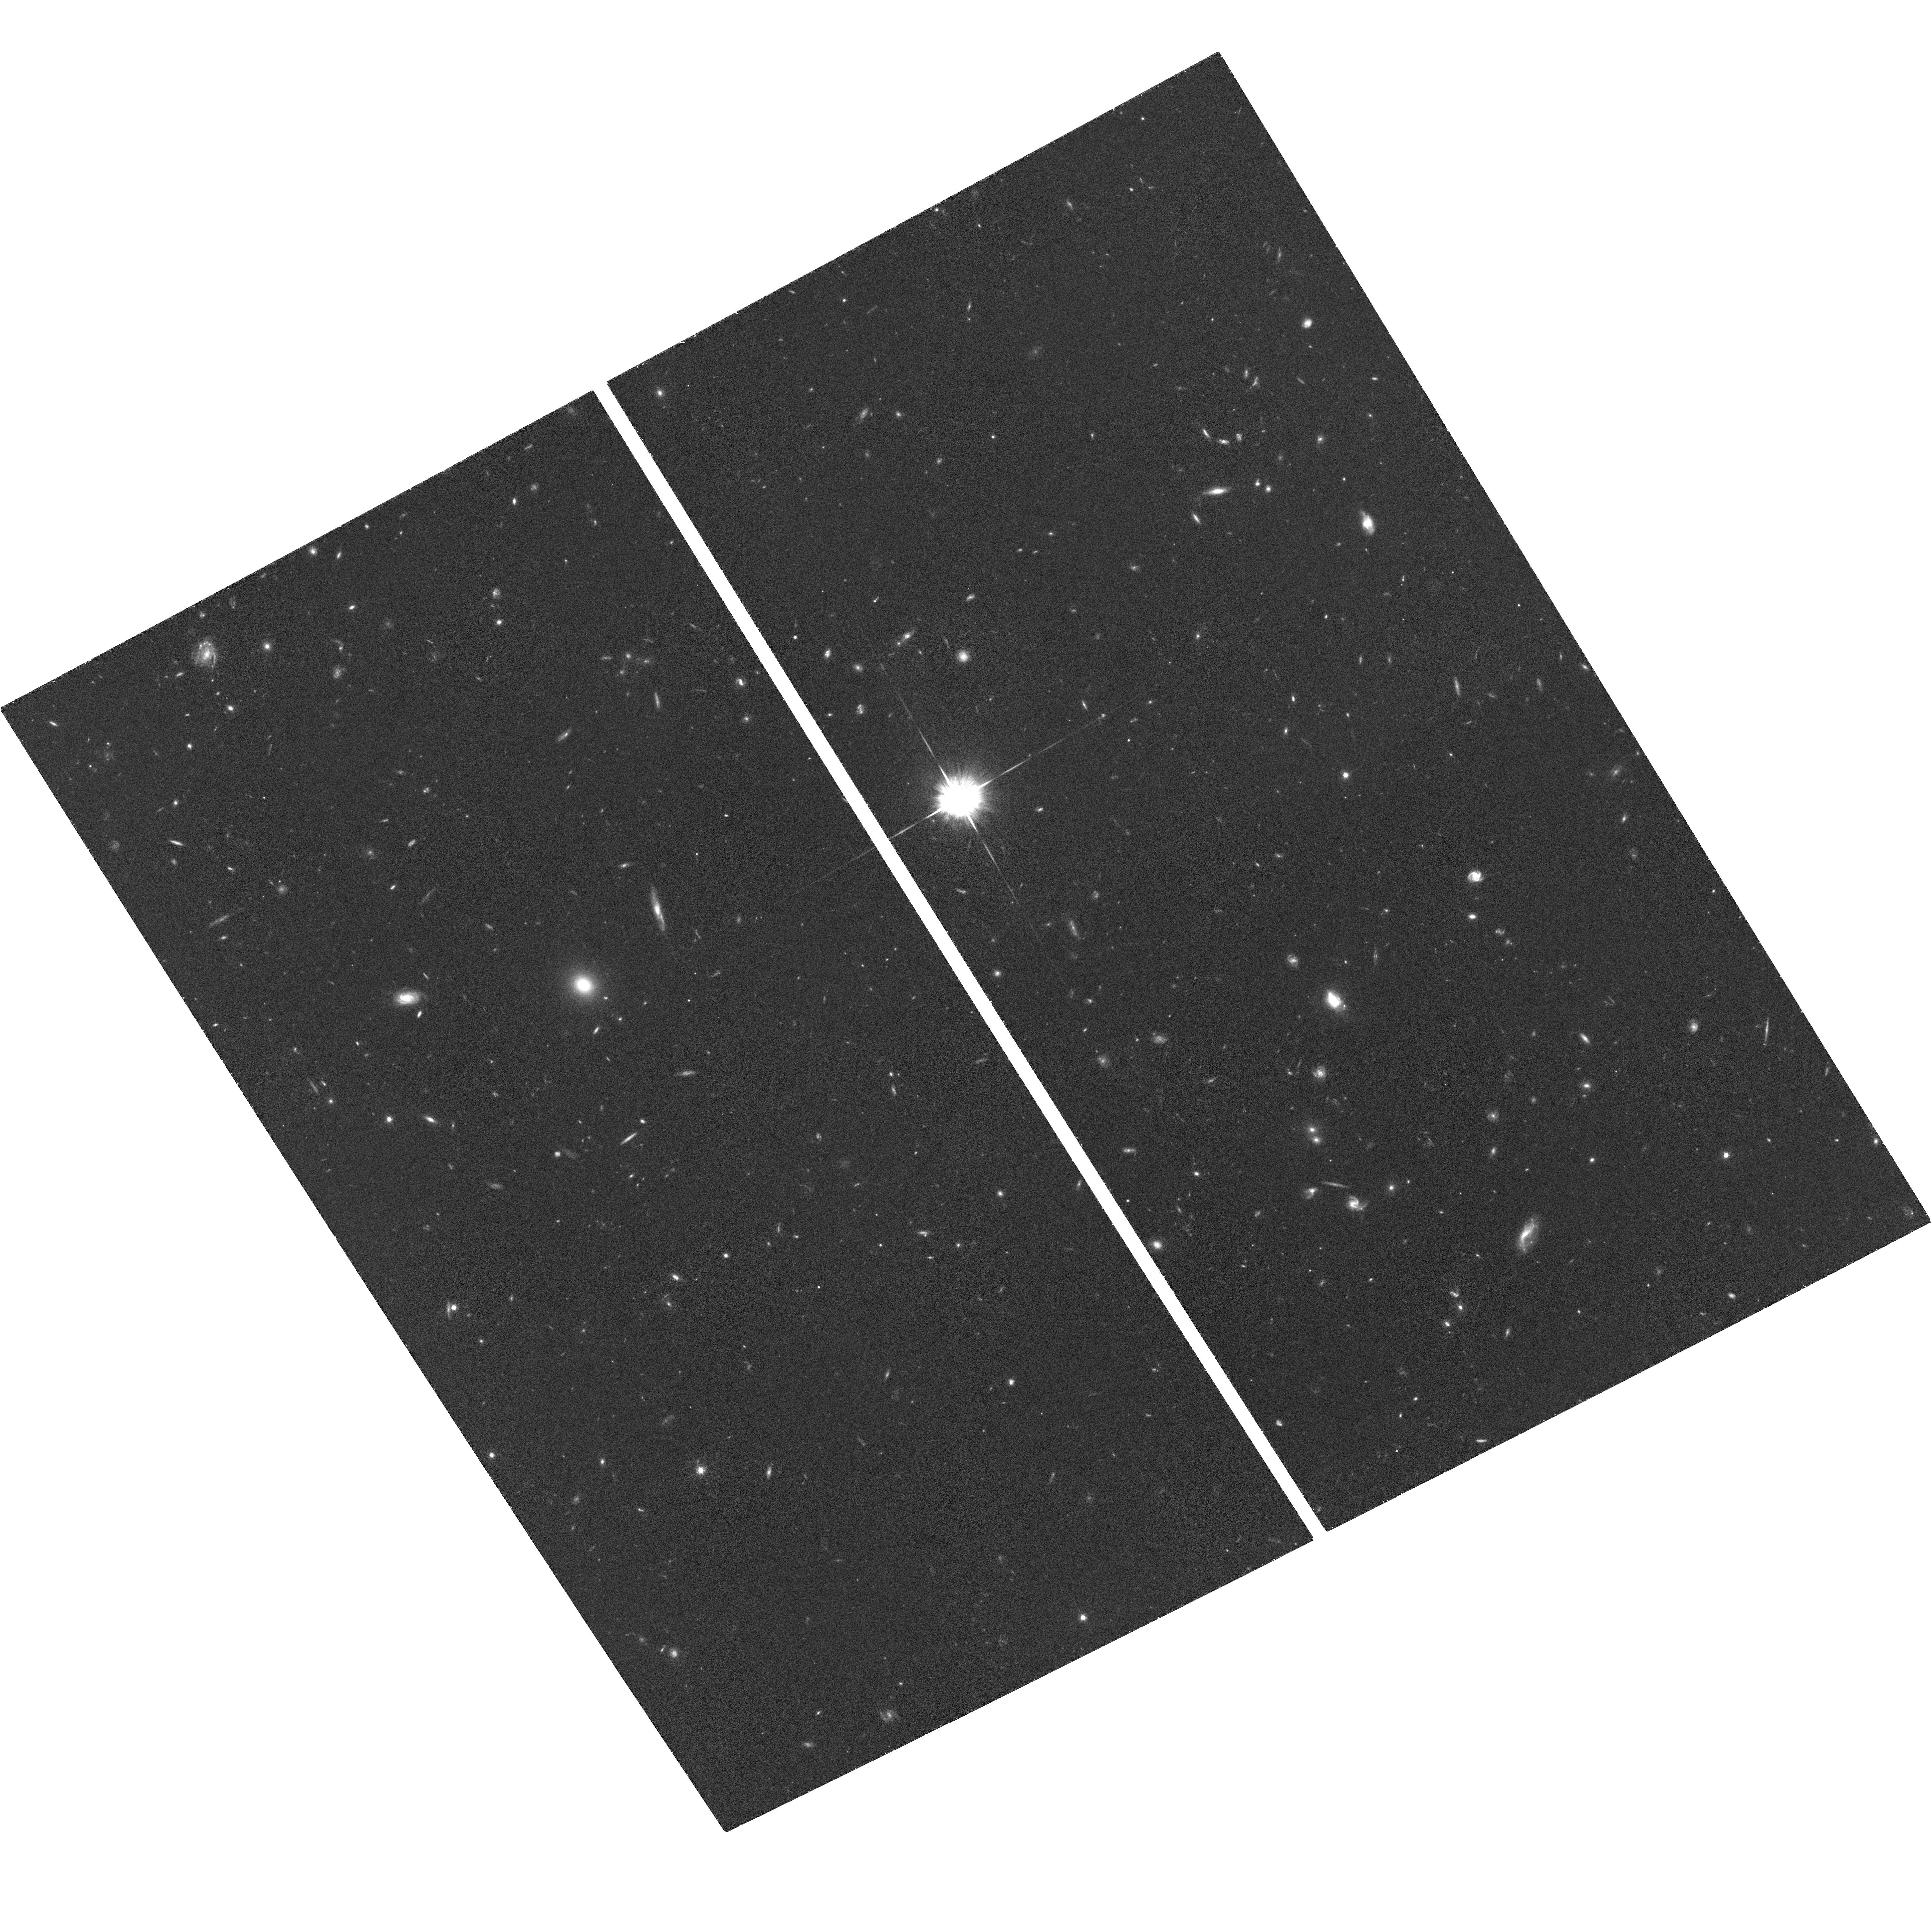
Target: GRB050416A. Instrument: ACS/WFC. Filter: F775W. Exposure: 55 min. Observation ID: hst_10135_06_acs_wfc_f775w_j93y06

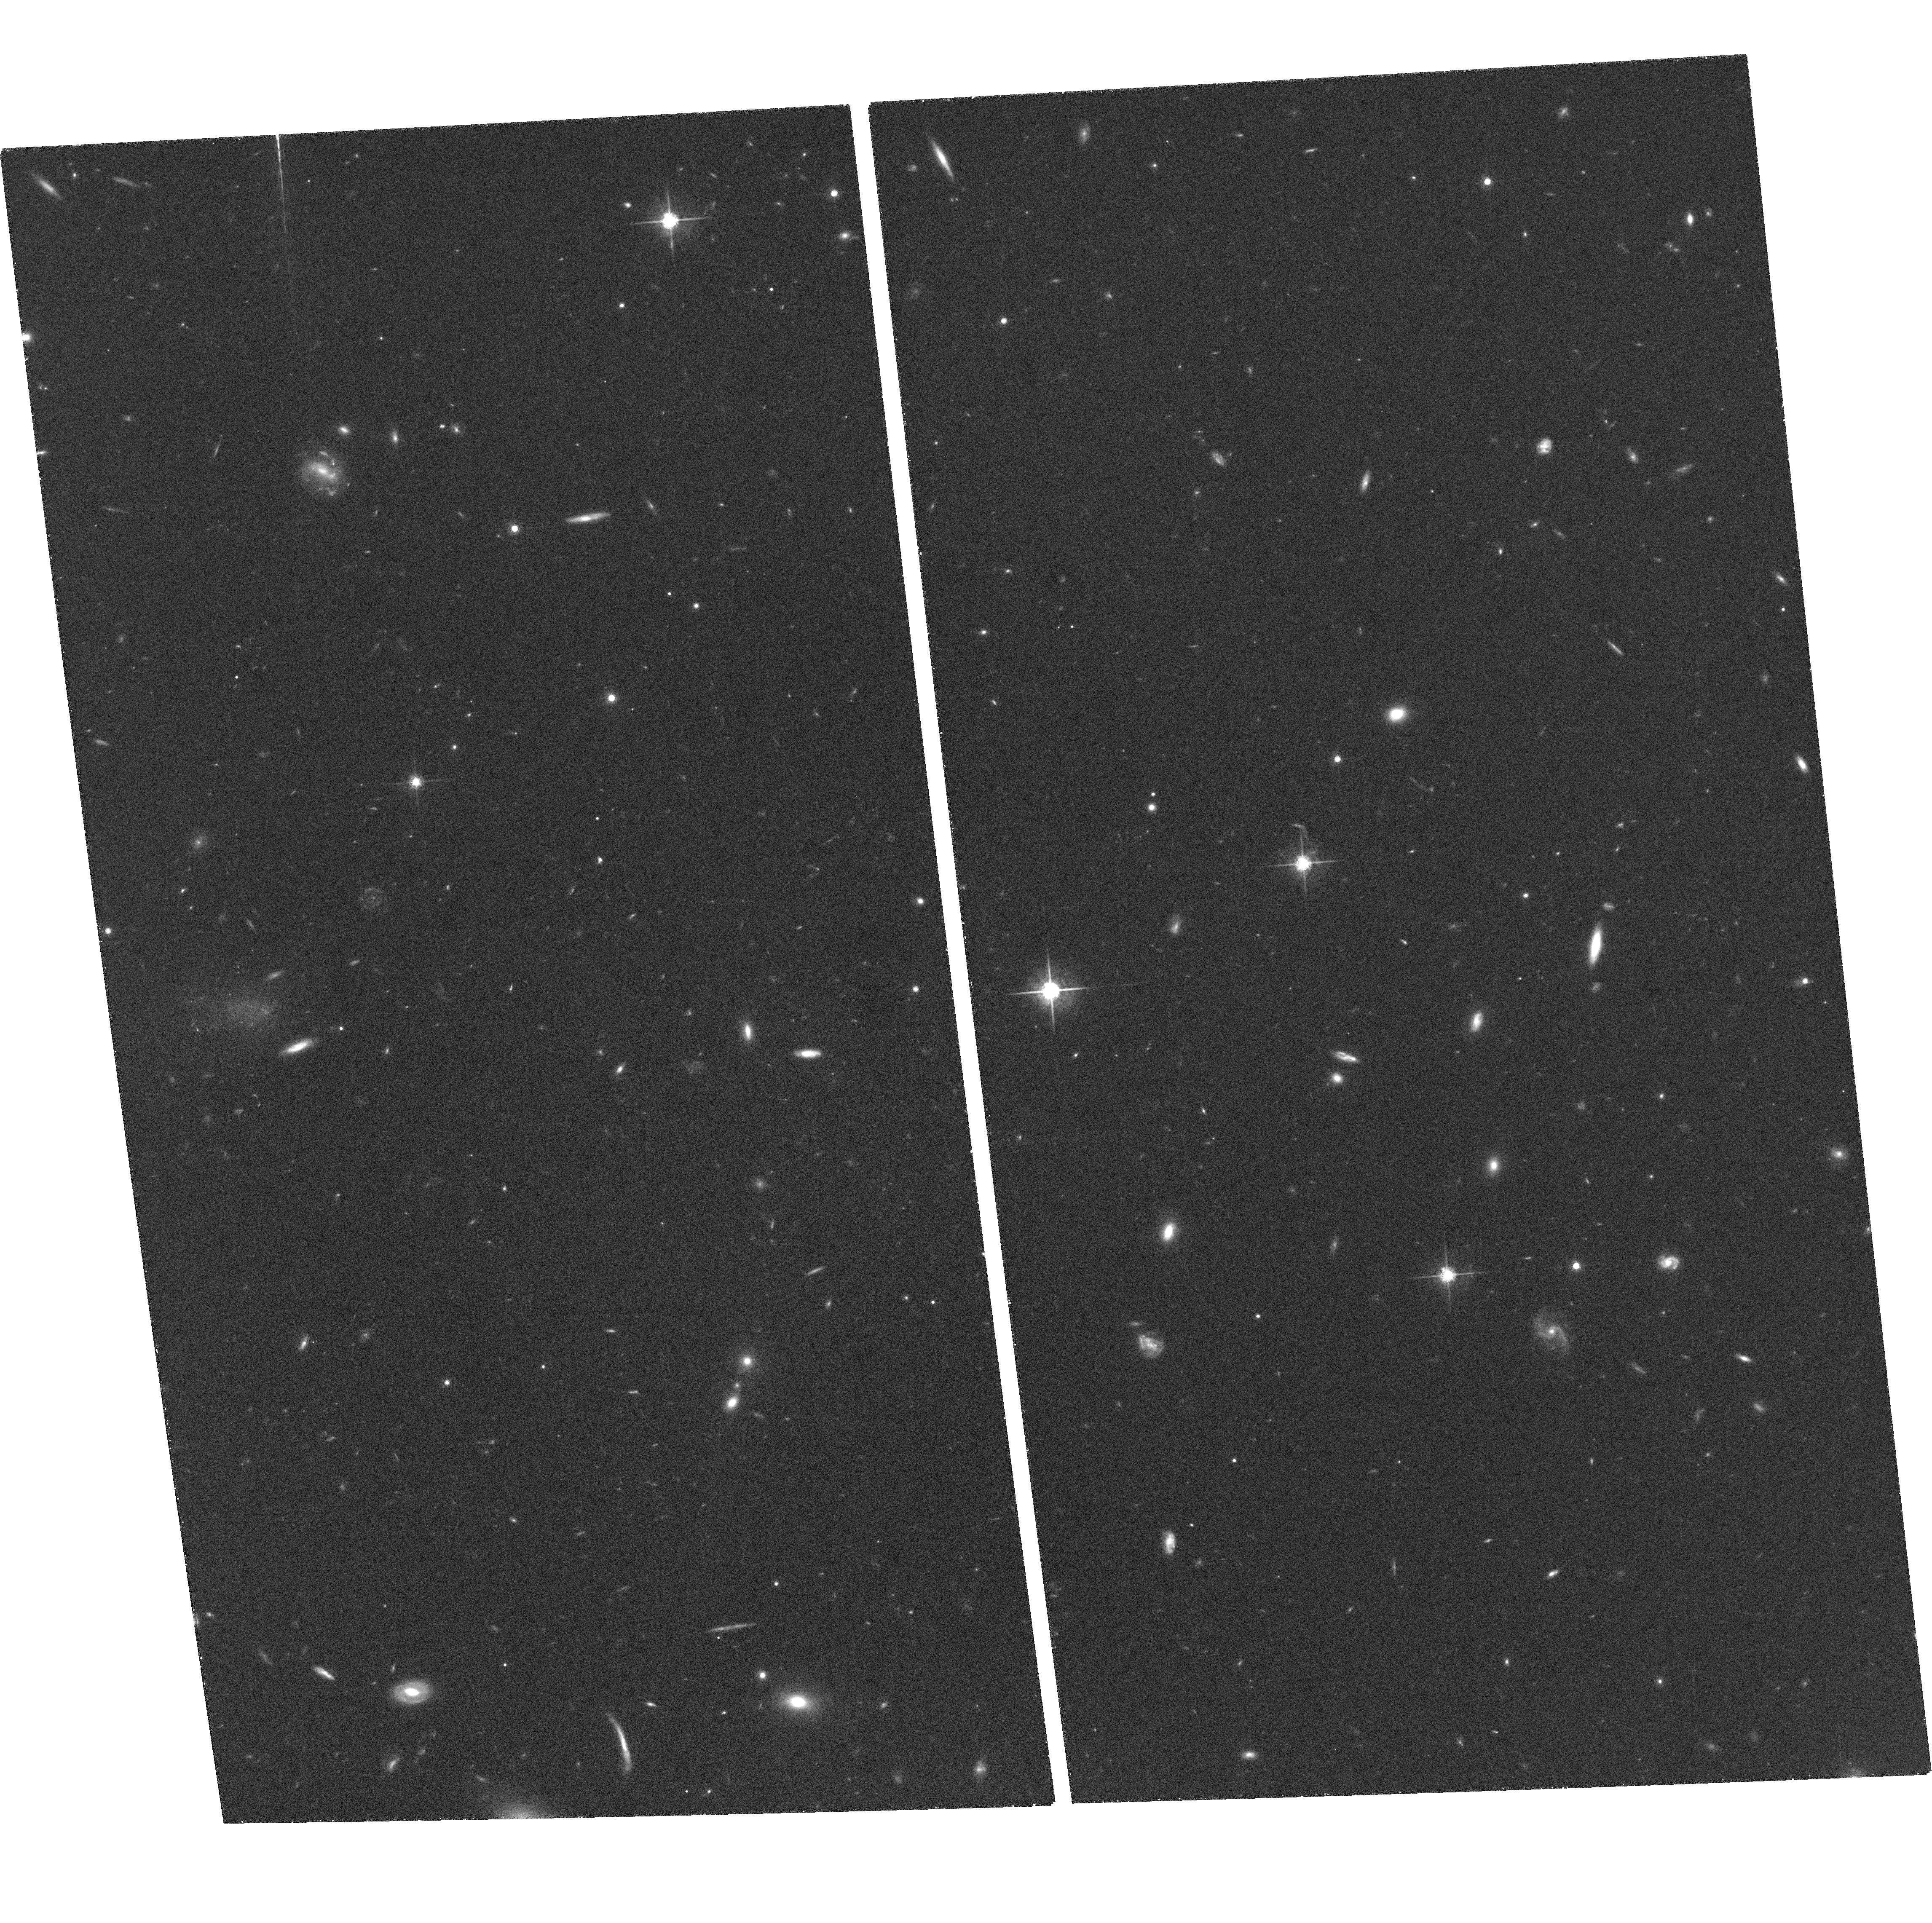
Target: GRB040924. Instrument: ACS/WFC. Filter: F775W. Exposure: 51 min. Observation ID: hst_10135_01_acs_wfc_f775w_j93y01

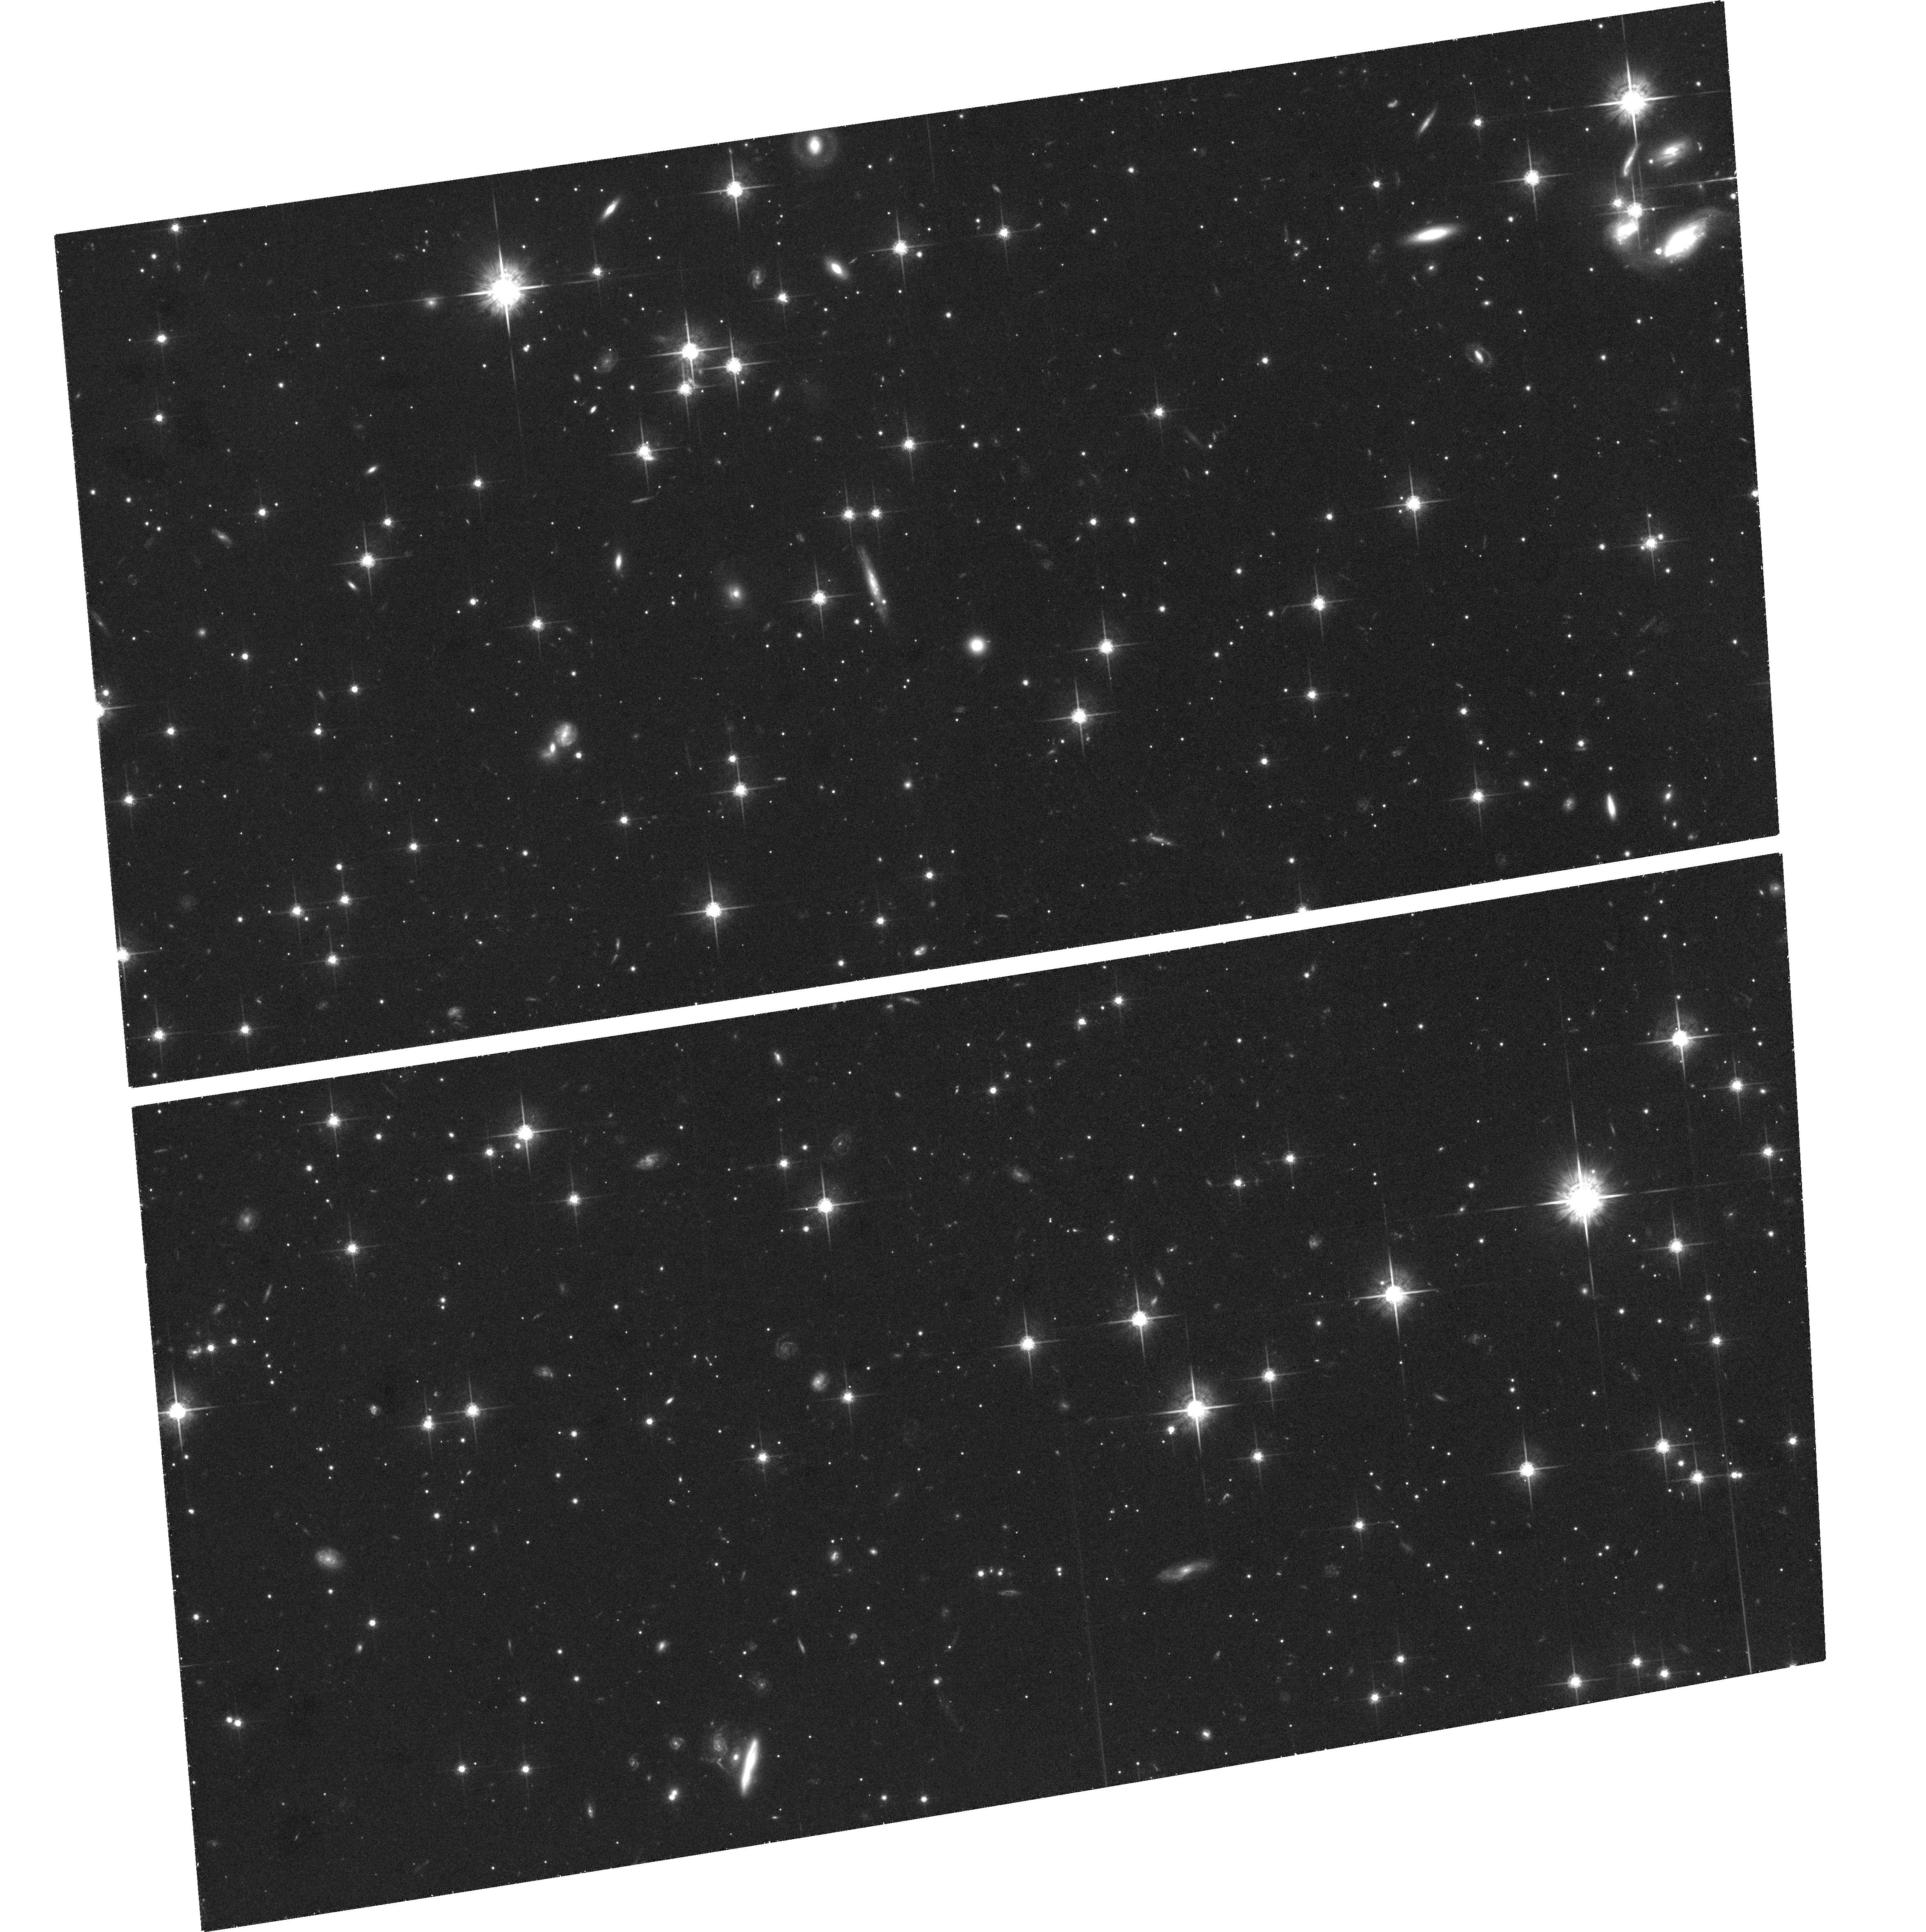
Target: GRB050525. Instrument: ACS/WFC. Filter: F775W. Exposure: 57 min. Observation ID: hst_10135_96_acs_wfc_f775w_j93y96

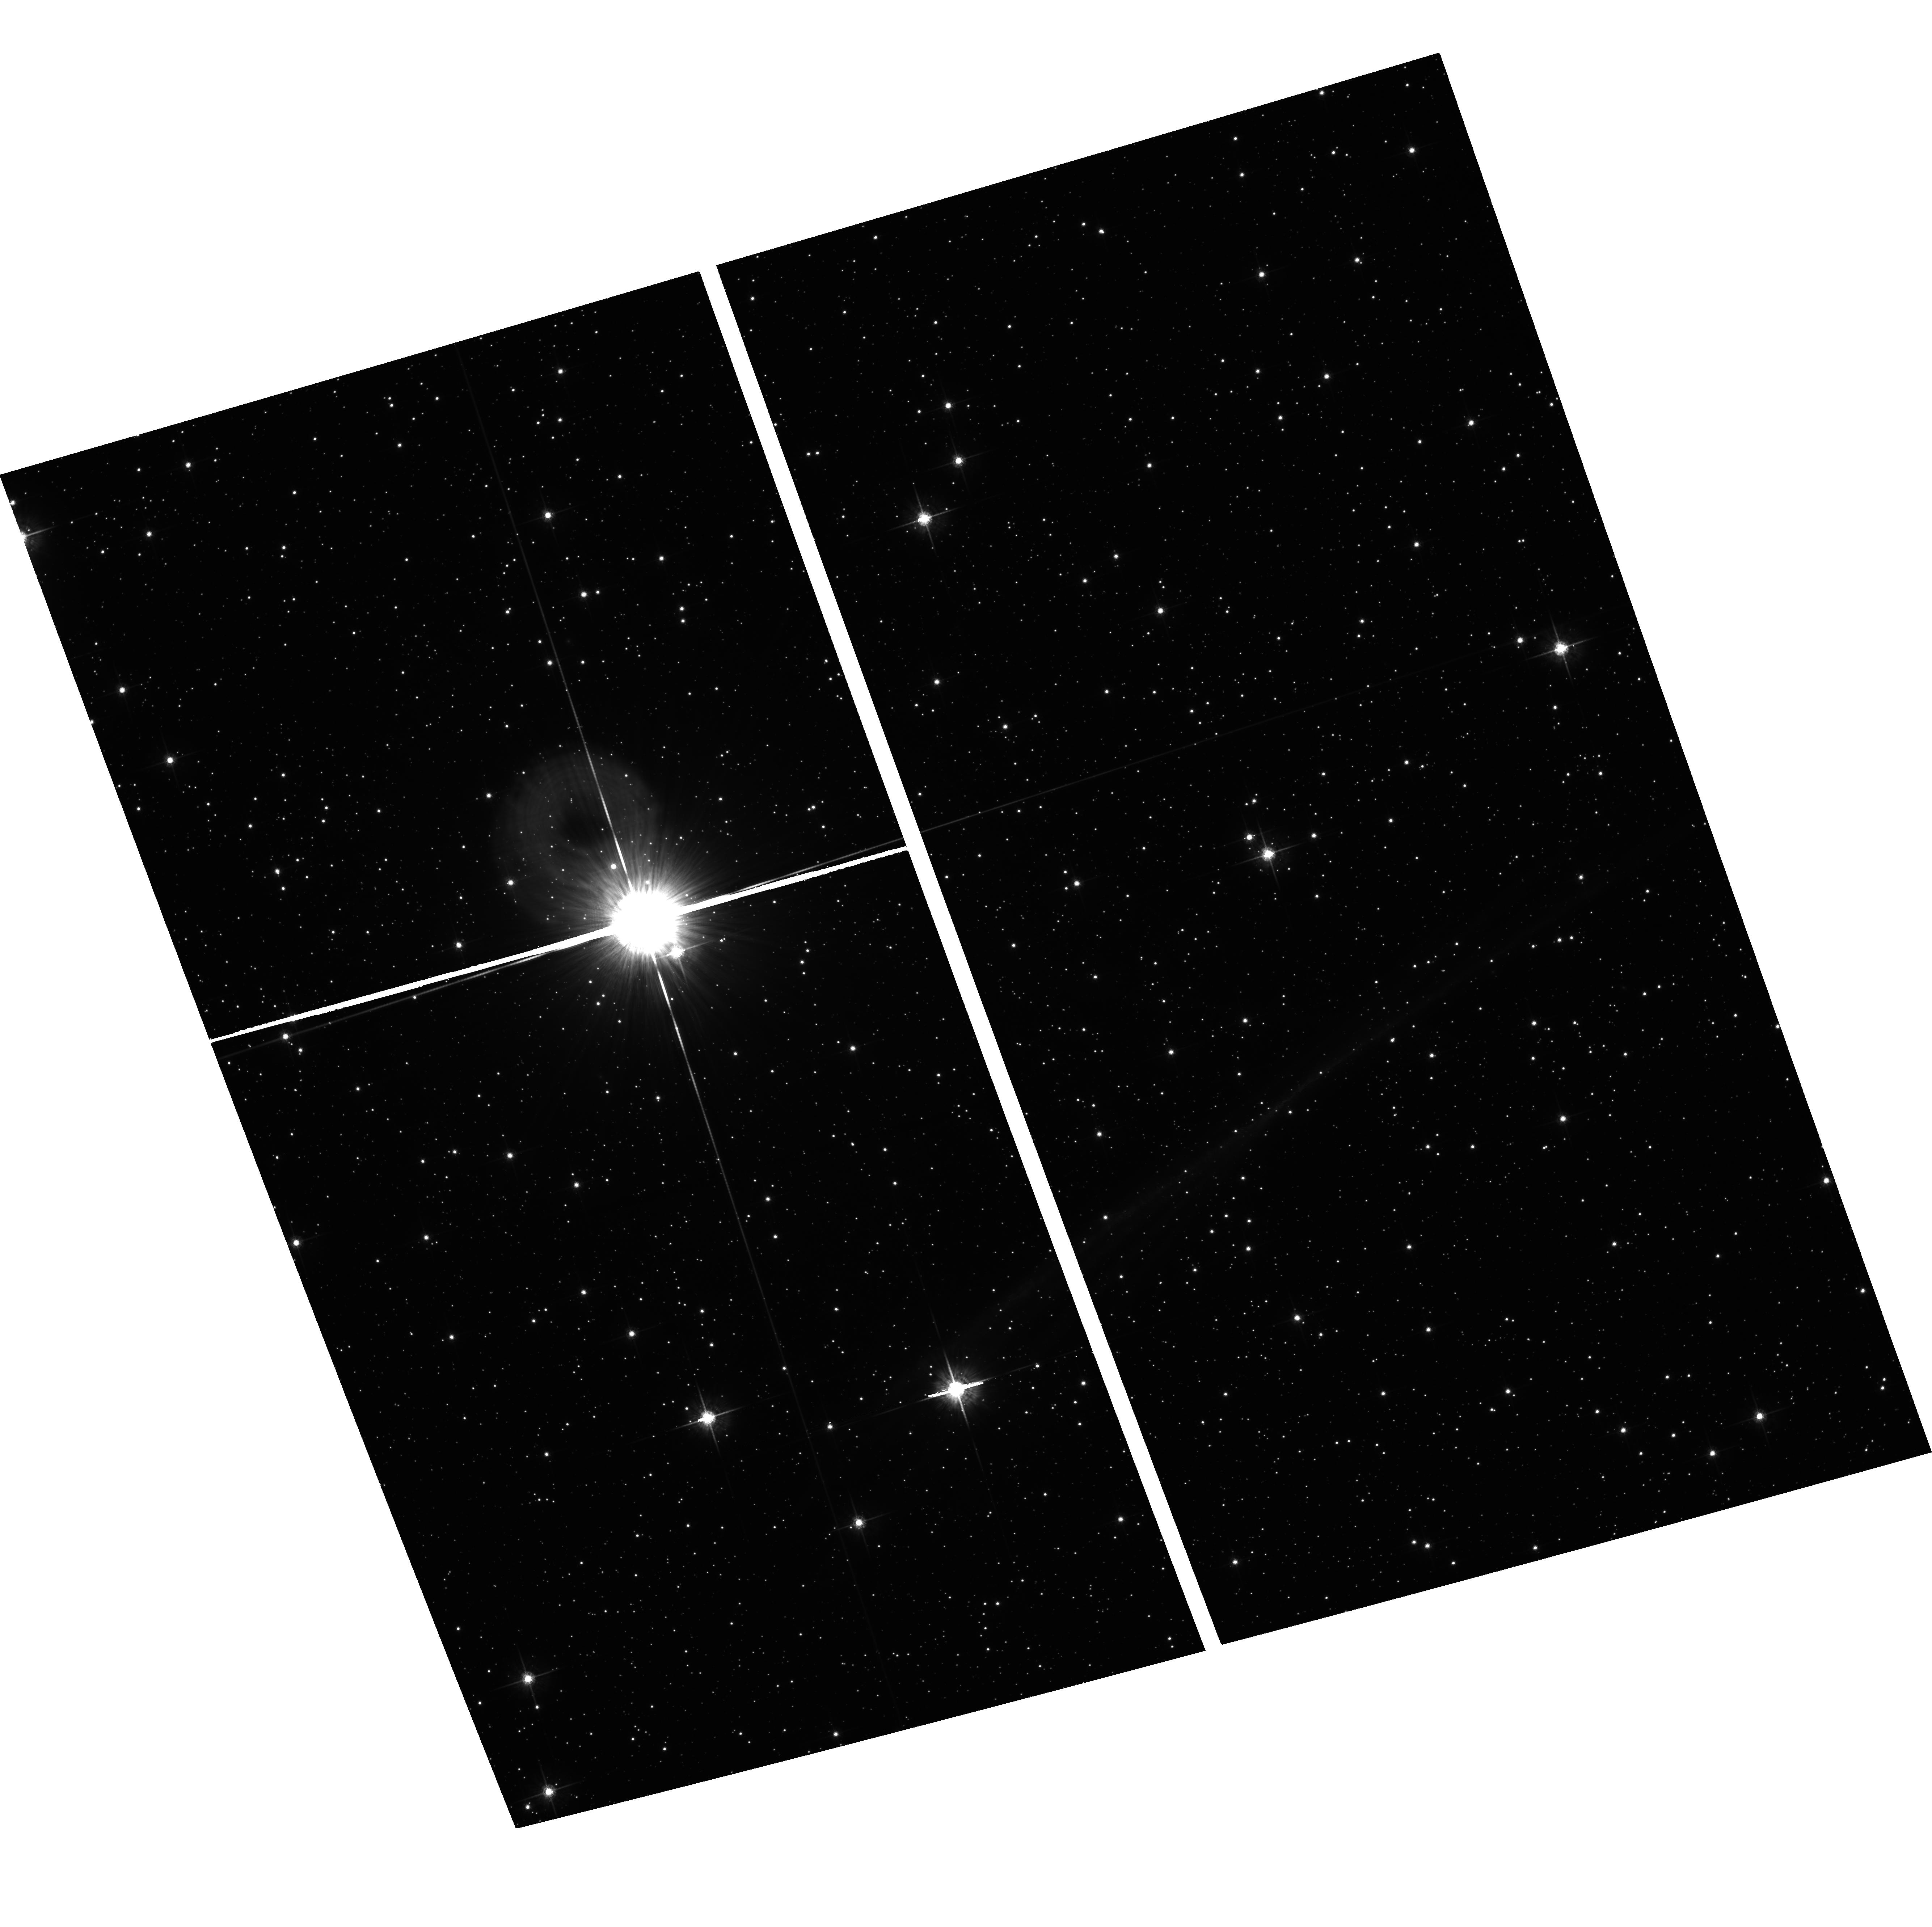
Target: XRF040812. Instrument: ACS/WFC. Filter: F775W. Exposure: 36 min. Observation ID: hst_10135_72_acs_wfc_f775w_j93y72

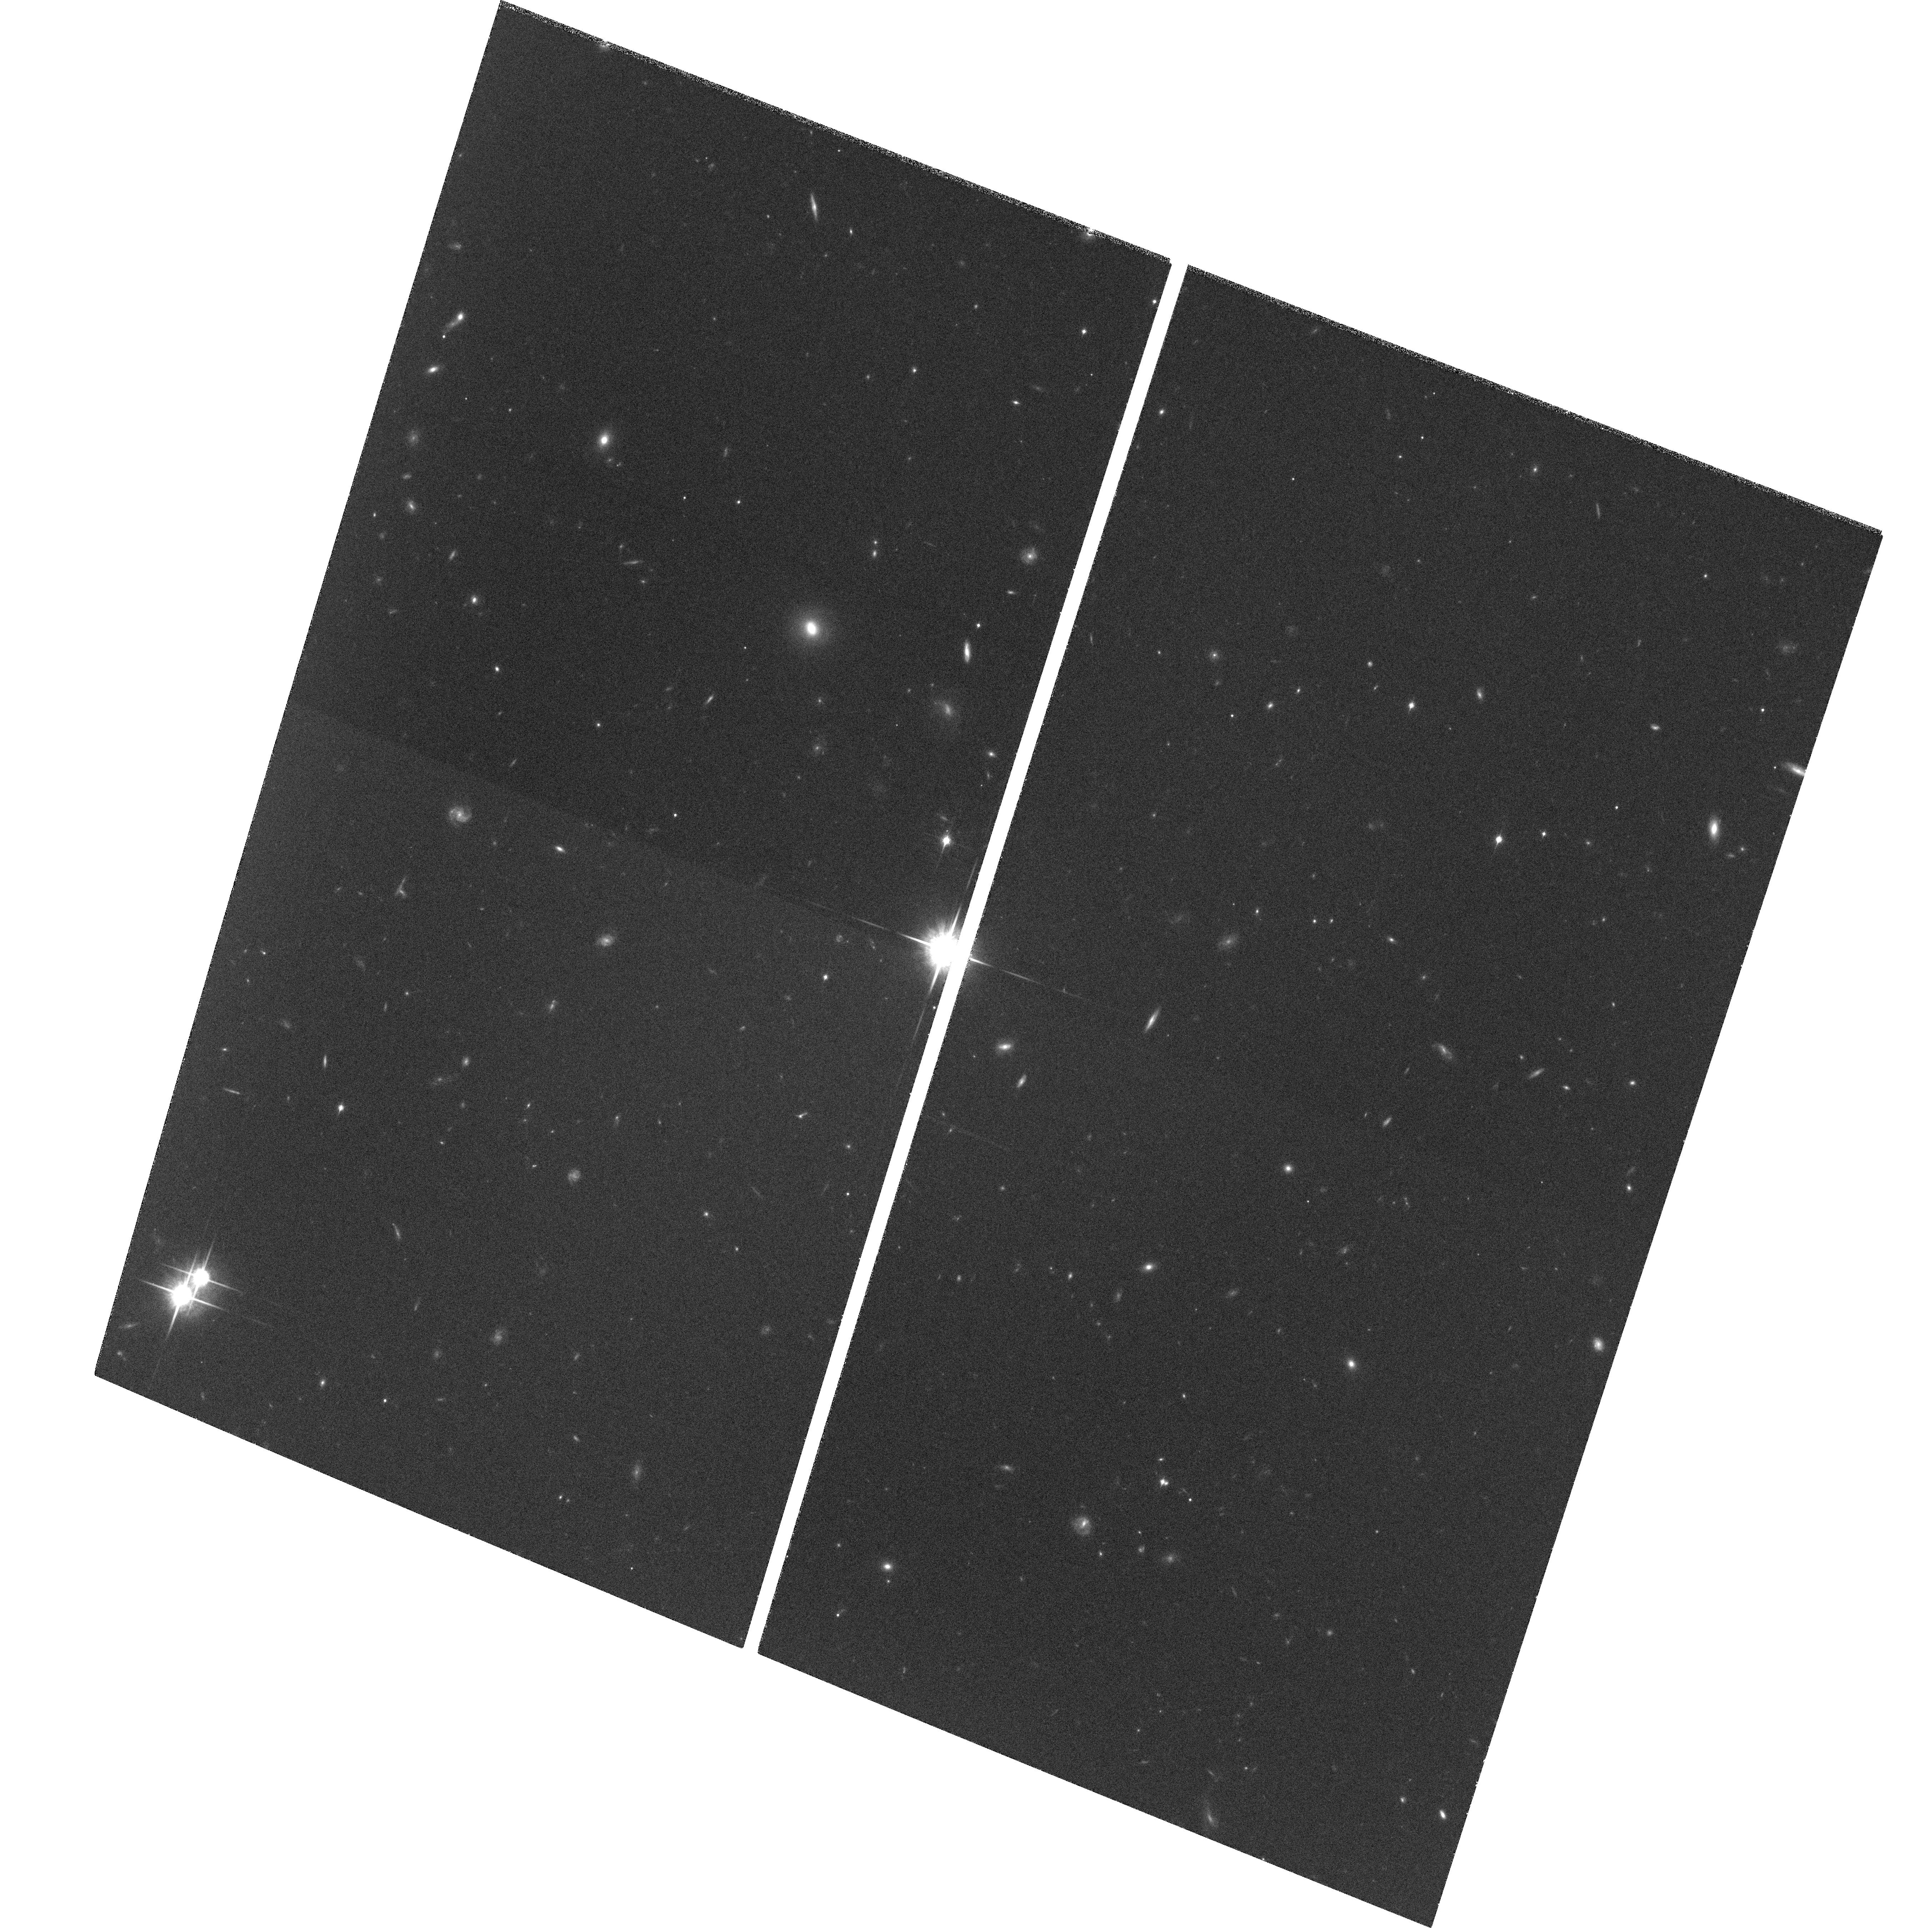
Target: GRB041006. Instrument: ACS/WFC. Filter: F850LP. Exposure: 1.2 h. Observation ID: hst_10135_95_acs_wfc_f850lp_j93y95

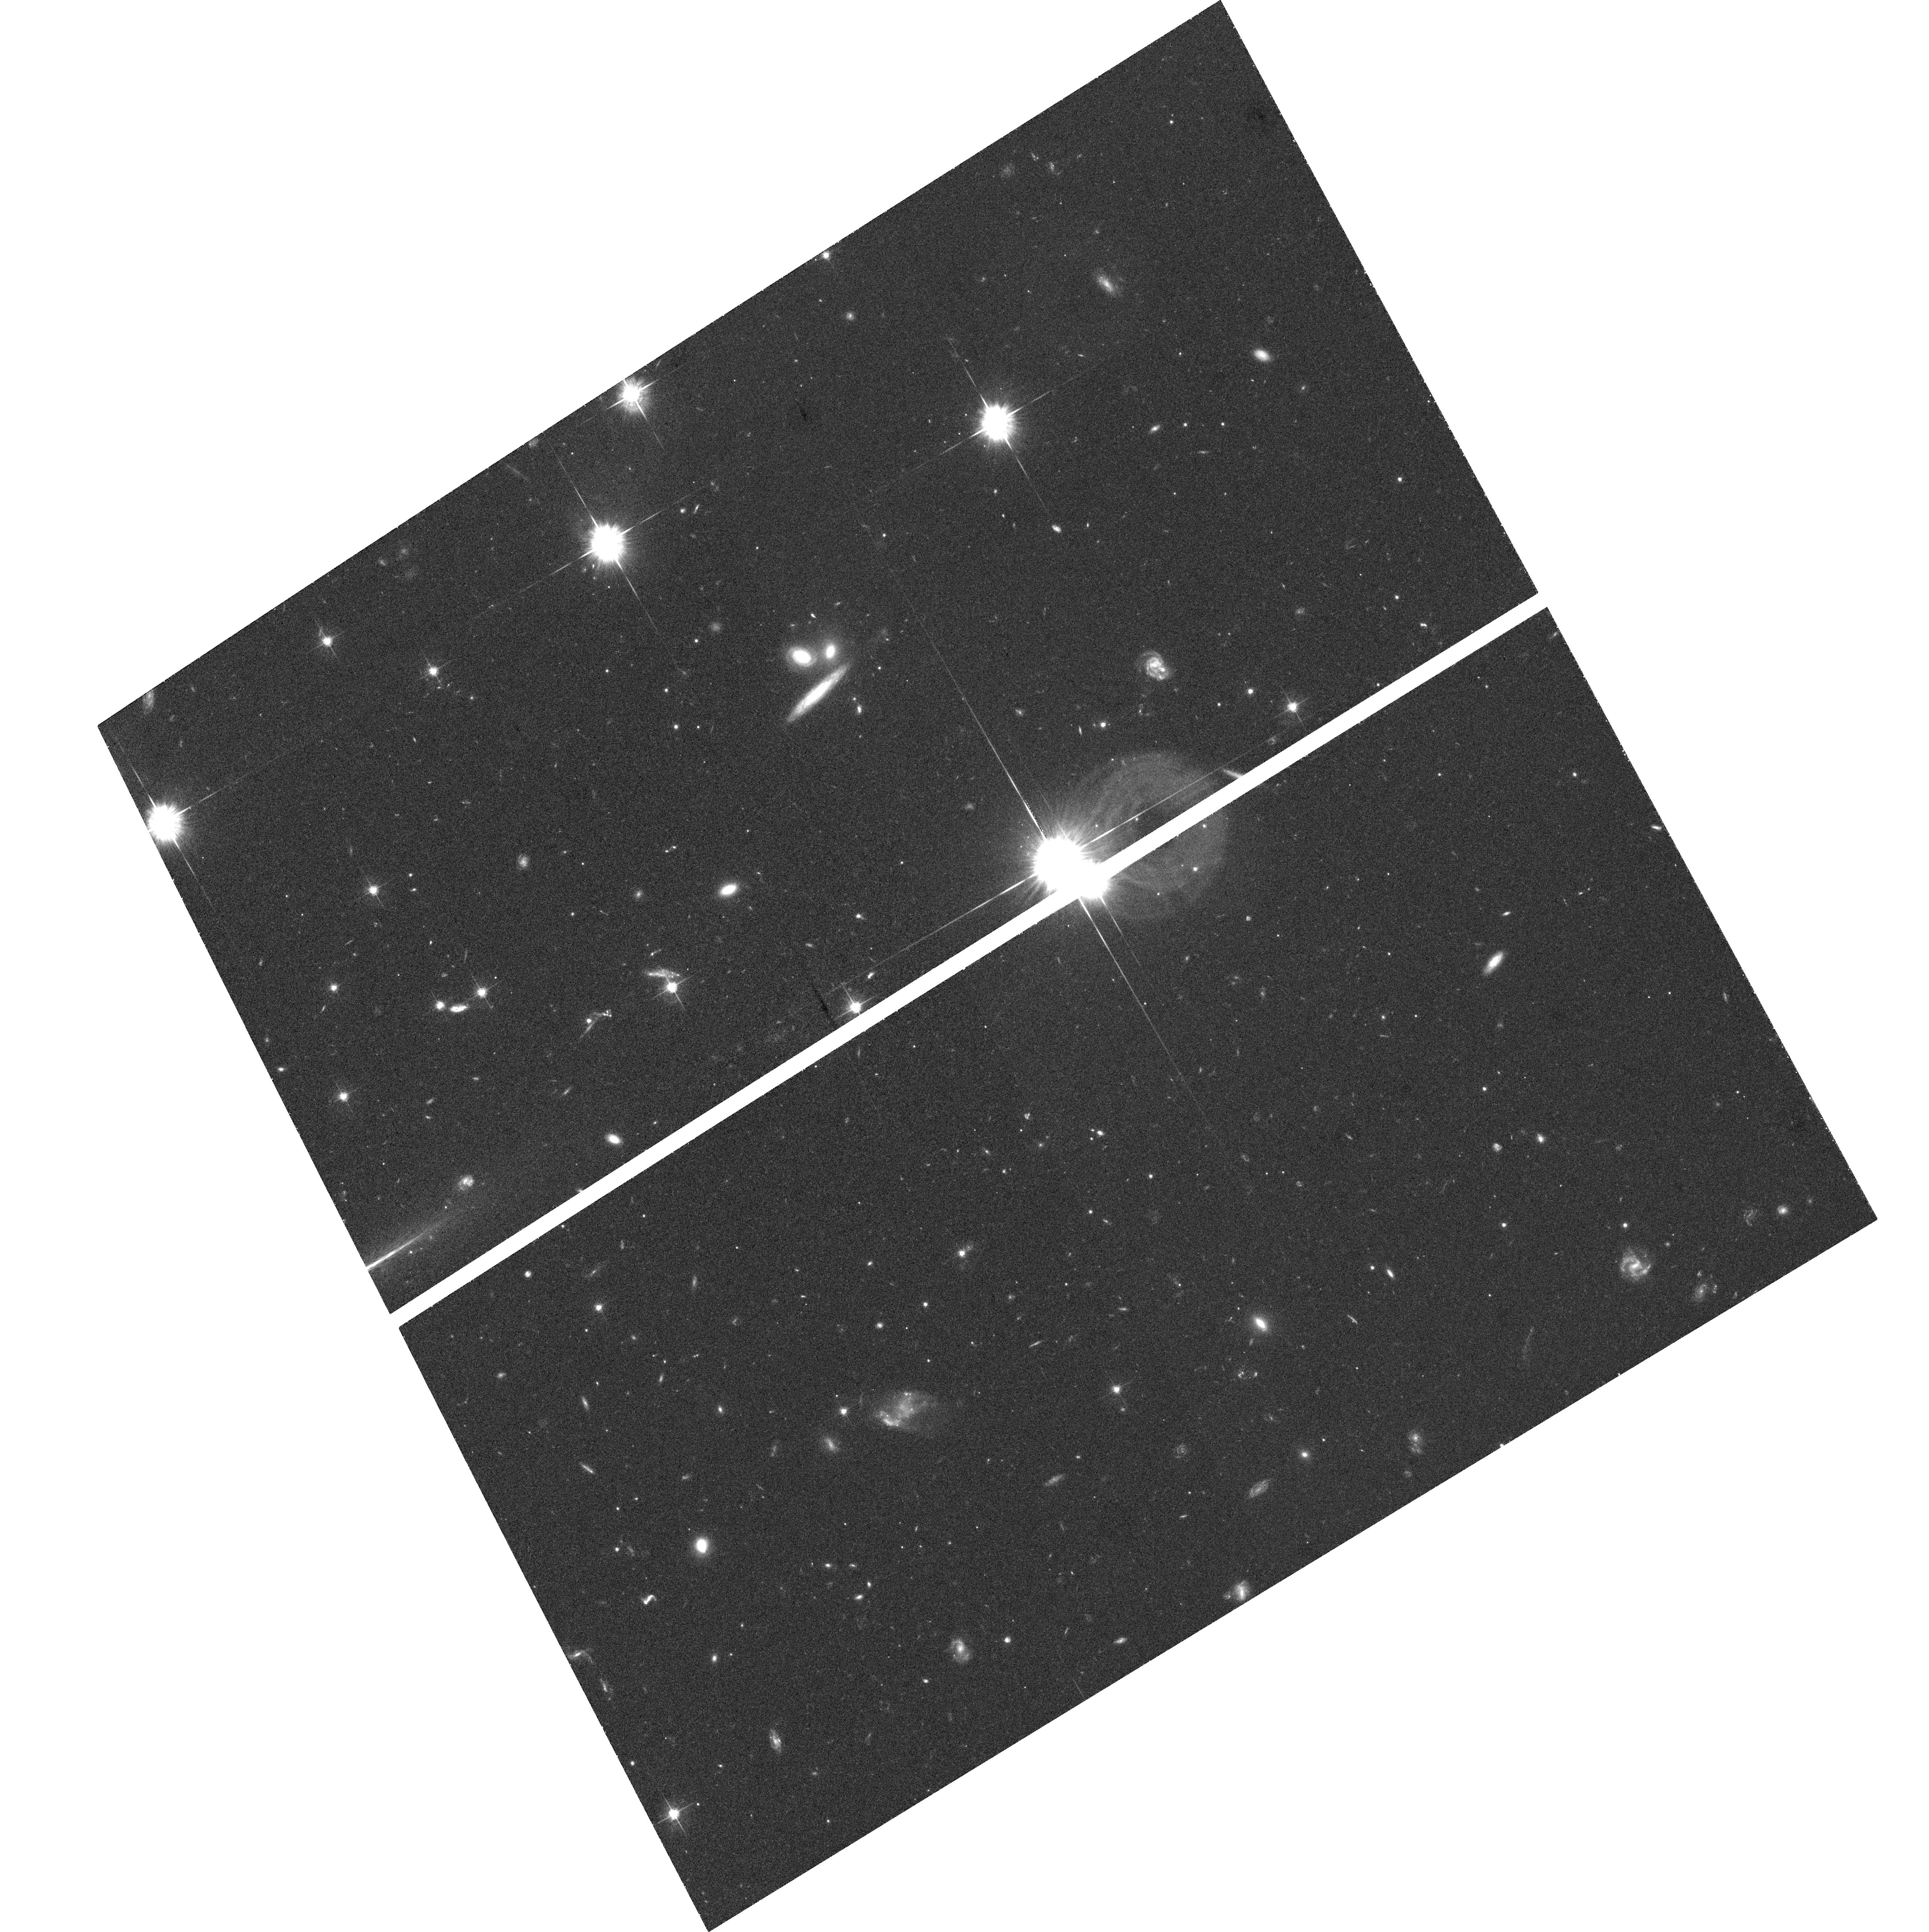
Target: XRF040701. Instrument: ACS/WFC. Filter: F625W. Exposure: 31 min. Observation ID: hst_10135_62_acs_wfc_f625w_j93y62

Unveiling the Progenitors and Physics of Cosmic Explosions (PI: Kulkarni, Shrinivas R.)

GRBs and XRFs are clearly highly asymmetric explosions and require a long-lived power source (central engine). In contrast, nearby core-collapse events are essentially spherical explosions. However, the failure of spherical neutrino driven collapses has led to the idea that asymmetric energy release is essential for the explosion. The recent finding of a Type Ic SN in GRB 030329, the association of the low energy event GRB 980425 with SN 1998bw, the theoretical development discussed above and the rise of collapsar models make it timely to consider whether all these explosions contain engines. Given the uncertainties in theoretical modeling it is clear that observations are needed to guide models. A priori there is little reason to expect connection between the ultra-relativistic jet that powers the GRB and the explosive nucleosynthesis of the ~0.5 solar masses of Nickel-56 that powers the accompanying supernova. We propose a comprehensive program of ACS photometric searches (and measurements) for SNe associated with GRBs and XRFs. In concert, we will undertake ground-based spectroscopy to determine velocity widths, and measure engine parameters from pan-chromatic afterglow observations. Our goal is to produce a comprehensive database of engine and SN physical parameters against which theoretical modeling will be guided.